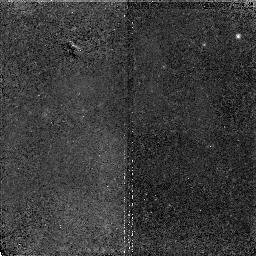
Target: NGC3379-POS3. Instrument: NICMOS/NIC2. Filter: F110W. Exposure: 1.9 h. Observation ID: n4rn06010

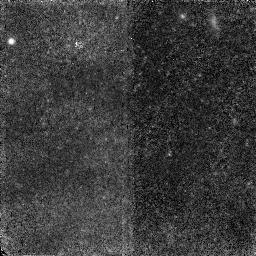
Target: NGC3379-POS1. Instrument: NICMOS/NIC2. Filter: F110W. Exposure: 1.2 h. Observation ID: n4rn01010

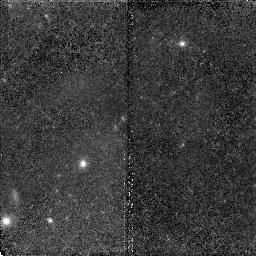
Target: NGC3379-POS2. Instrument: NICMOS/NIC2. Filter: F110W. Exposure: 1.9 h. Observation ID: n4rn05010

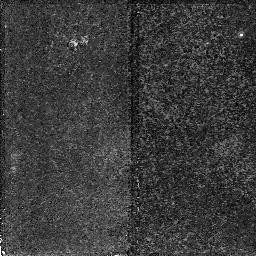
Target: NGC3379-POS3. Instrument: NICMOS/NIC2. Filter: F160W. Exposure: 1.2 h. Observation ID: n4rn06020

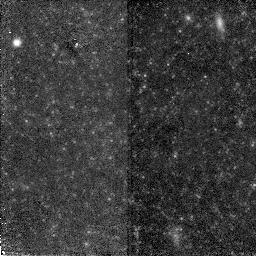
Target: NGC3379-POS1. Instrument: NICMOS/NIC2. Filter: F160W. Exposure: 1.2 h. Observation ID: n4rn04020

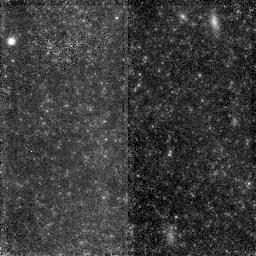
Target: NGC3379-POS1. Instrument: NICMOS/NIC2. Filter: F160W. Exposure: 1.9 h. Observation ID: n4rn01020

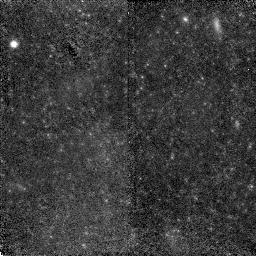
Target: NGC3379-POS1. Instrument: NICMOS/NIC2. Filter: F110W. Exposure: 1.9 h. Observation ID: n4rn04010

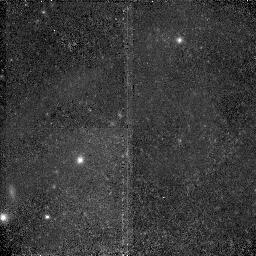
Target: NGC3379-POS2. Instrument: NICMOS/NIC2. Filter: F110W. Exposure: 1.2 h. Observation ID: n4rn02010

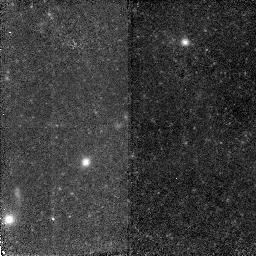
Target: NGC3379-POS2. Instrument: NICMOS/NIC2. Filter: F160W. Exposure: 1.2 h. Observation ID: n4rn05020

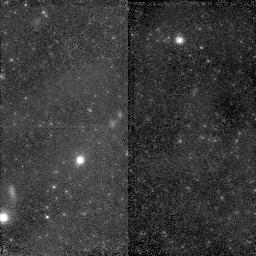
Target: NGC3379-POS2. Instrument: NICMOS/NIC2. Filter: F160W. Exposure: 1.9 h. Observation ID: n4rn02020

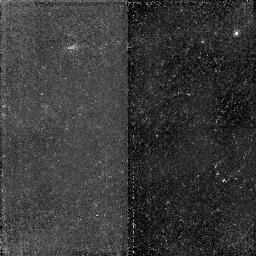
Target: NGC3379-POS3. Instrument: NICMOS/NIC2. Filter: F160W. Exposure: 1.9 h. Observation ID: n4rn03020

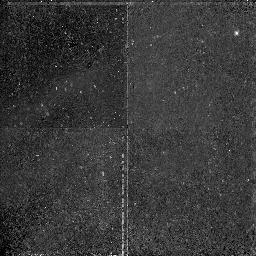
Target: NGC3379-POS3. Instrument: NICMOS/NIC2. Filter: F110W. Exposure: 1.2 h. Observation ID: n4rn03010

The Stellar Population of NGC3379 (PI: Gregg, Michael D.)

This proposal addresses two fundamental issues: the stellar content of elliptical galaxies and the calibration of the elliptical galaxy distance scale. The nearest normal giant elliptical galaxy is NGC3379 at a distance of 10--12 Mpc; individual red giant stars have already been detected with WFPC2 in its halo. With NICMOS, we can study in greater detail the stellar population of NGC3379 from observations of resolved stars. We propose to obtain images of three widely spaced fields using the F110W and F160W bandpasses to construct a J-H color-magnitude diagram of the red giant branch in the halo of NGC3379. These will be the first such data for a normal, luminous elliptical galaxy and will allow us to address a number of fundamental questions. Comparison of the position and width of the red and asymptotic giant branches with theoretical isochrones will measure the metallicity, metallicity spread, and presence of intermediate age populations in NGC3379. The luminosity function of the red giants can be compared to that inferred from surface brightness fluctuation measurements, testing the calibration of this distance indicator. NICMOS imaging will also help improve the red giant branch tip distance, which can be compared to the other distance estimates for NGC3379, which are all tied to Cepheids. Finally, candidate Mira variables can be identified by observing at 2 different epochs, providing another probe into the star formation history and present stellar population, and possibly an independent distance estimate.